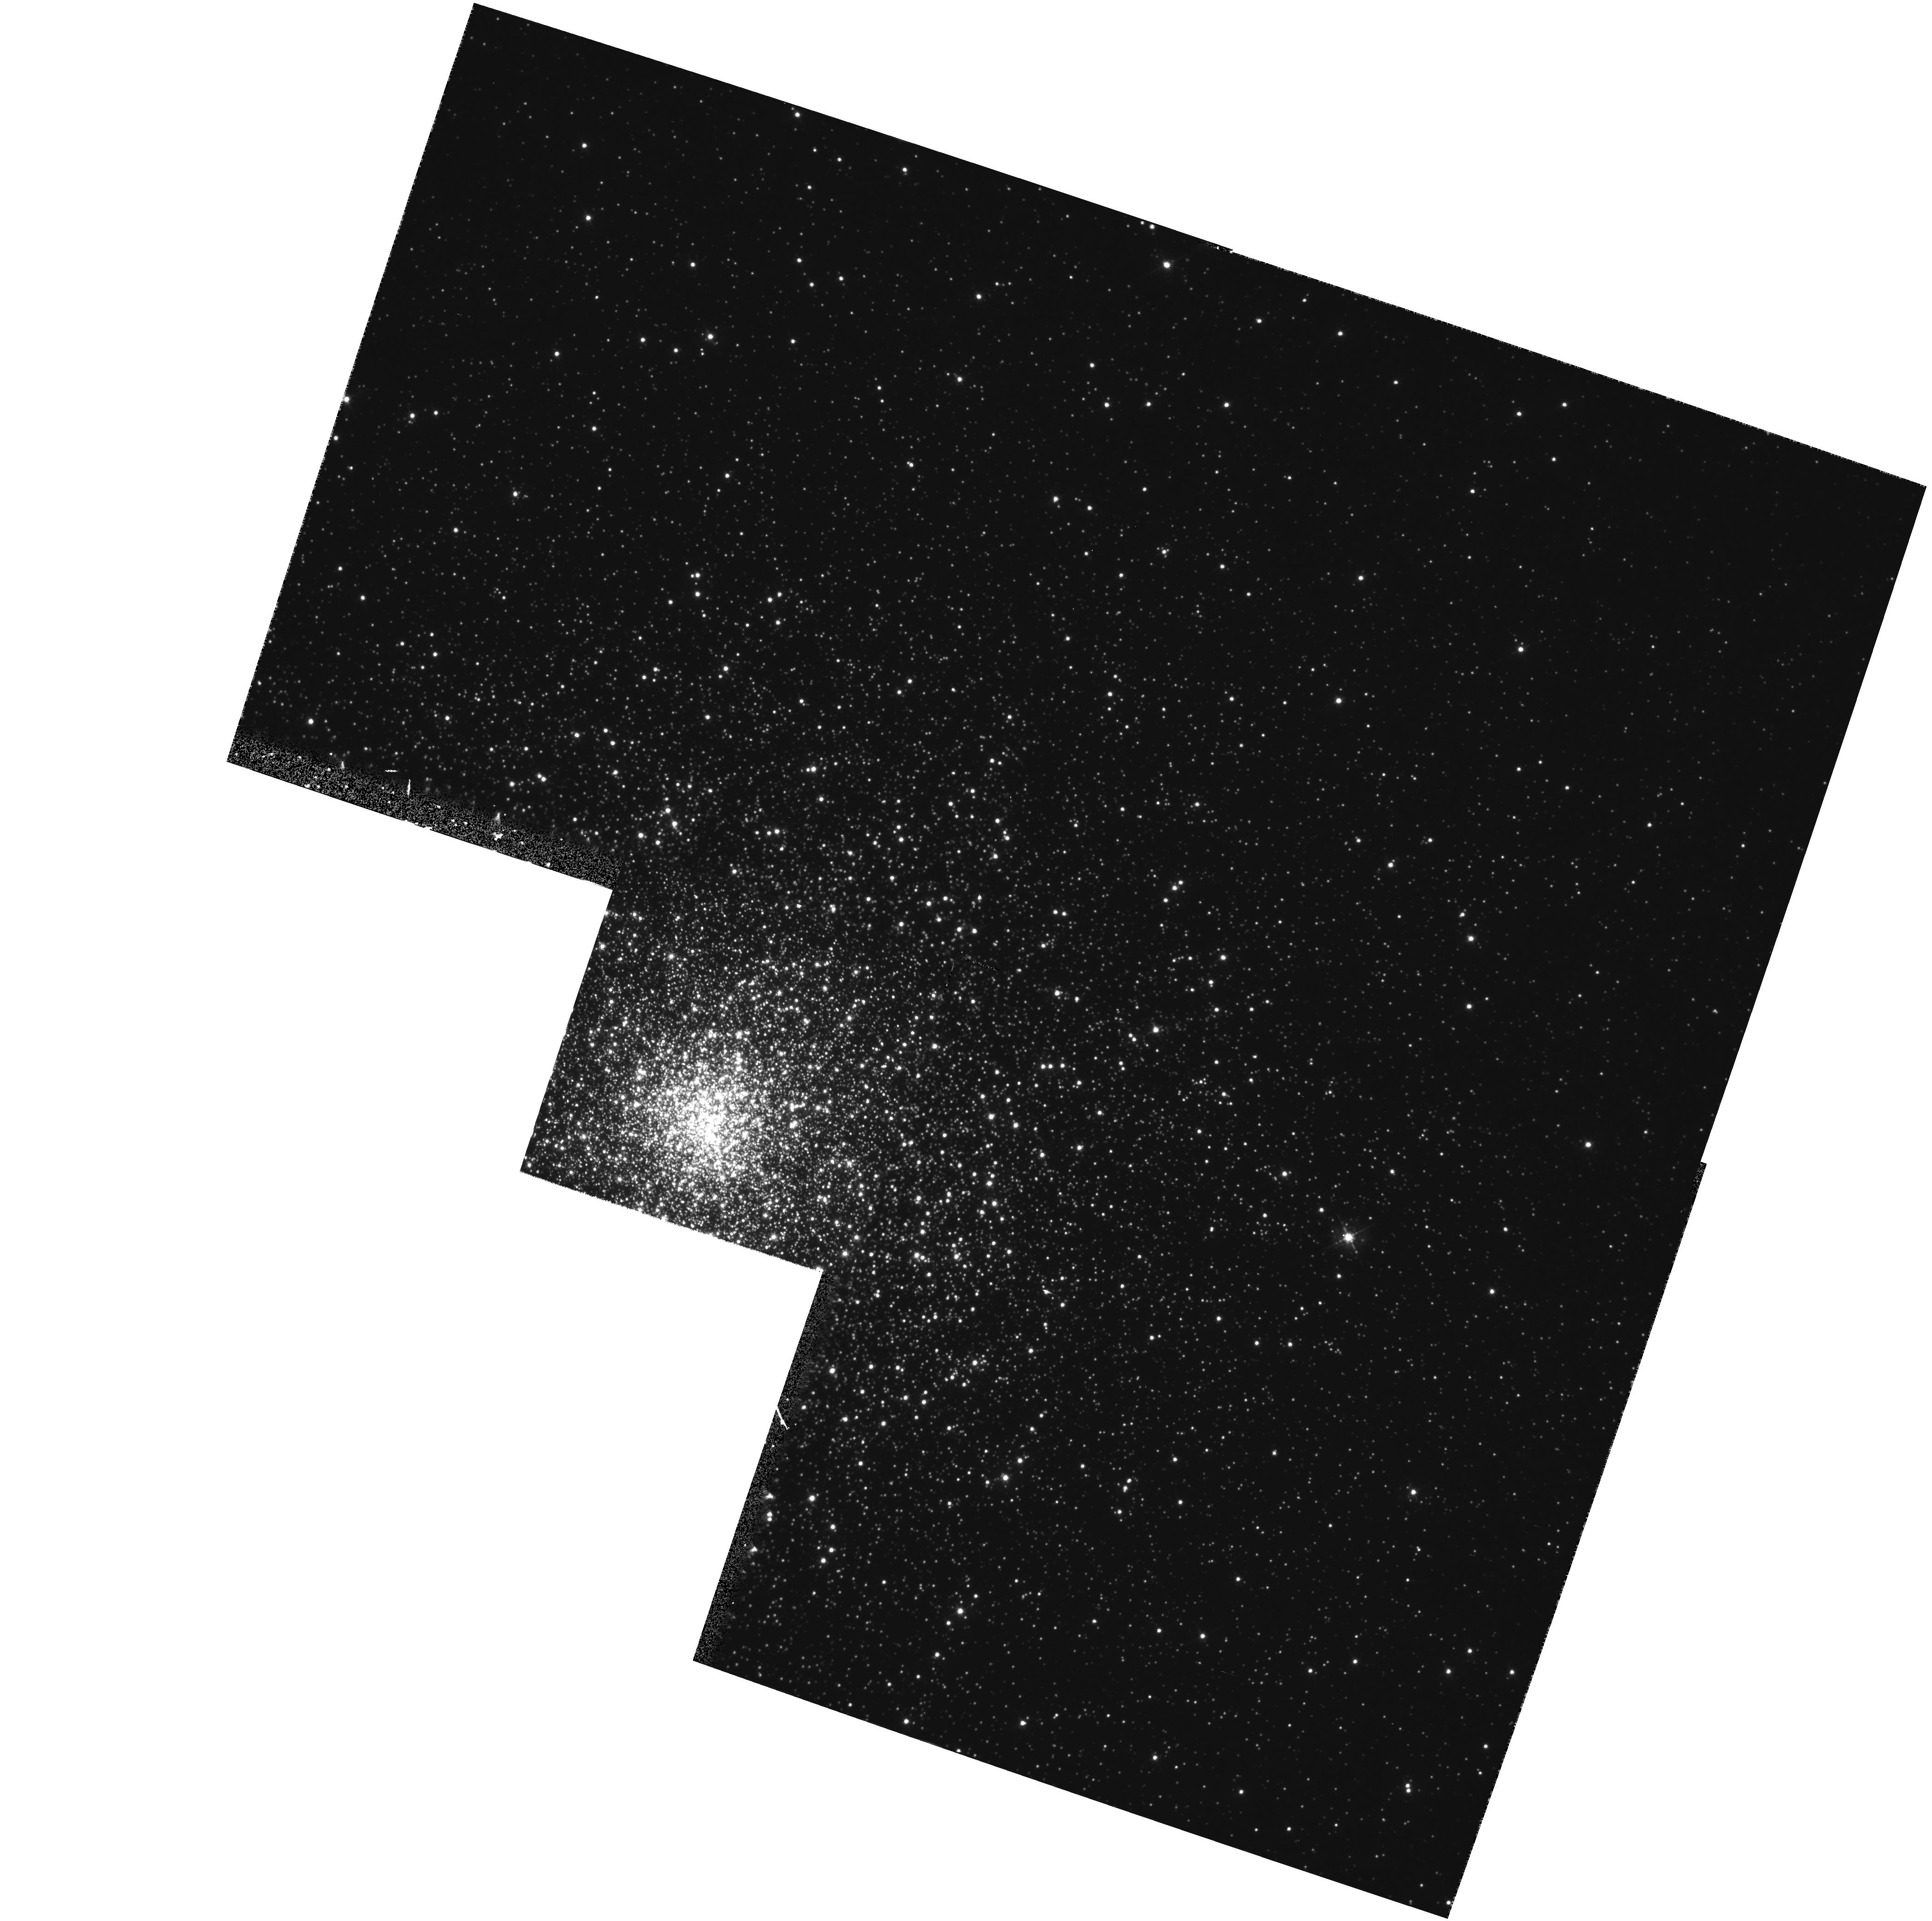
Target: NGC1851. Instrument: WFPC2/PC. Filter: F439W. Exposure: 20 min. Observation ID: hst_5696_01_wfpc2_pc_f439w_u2va01

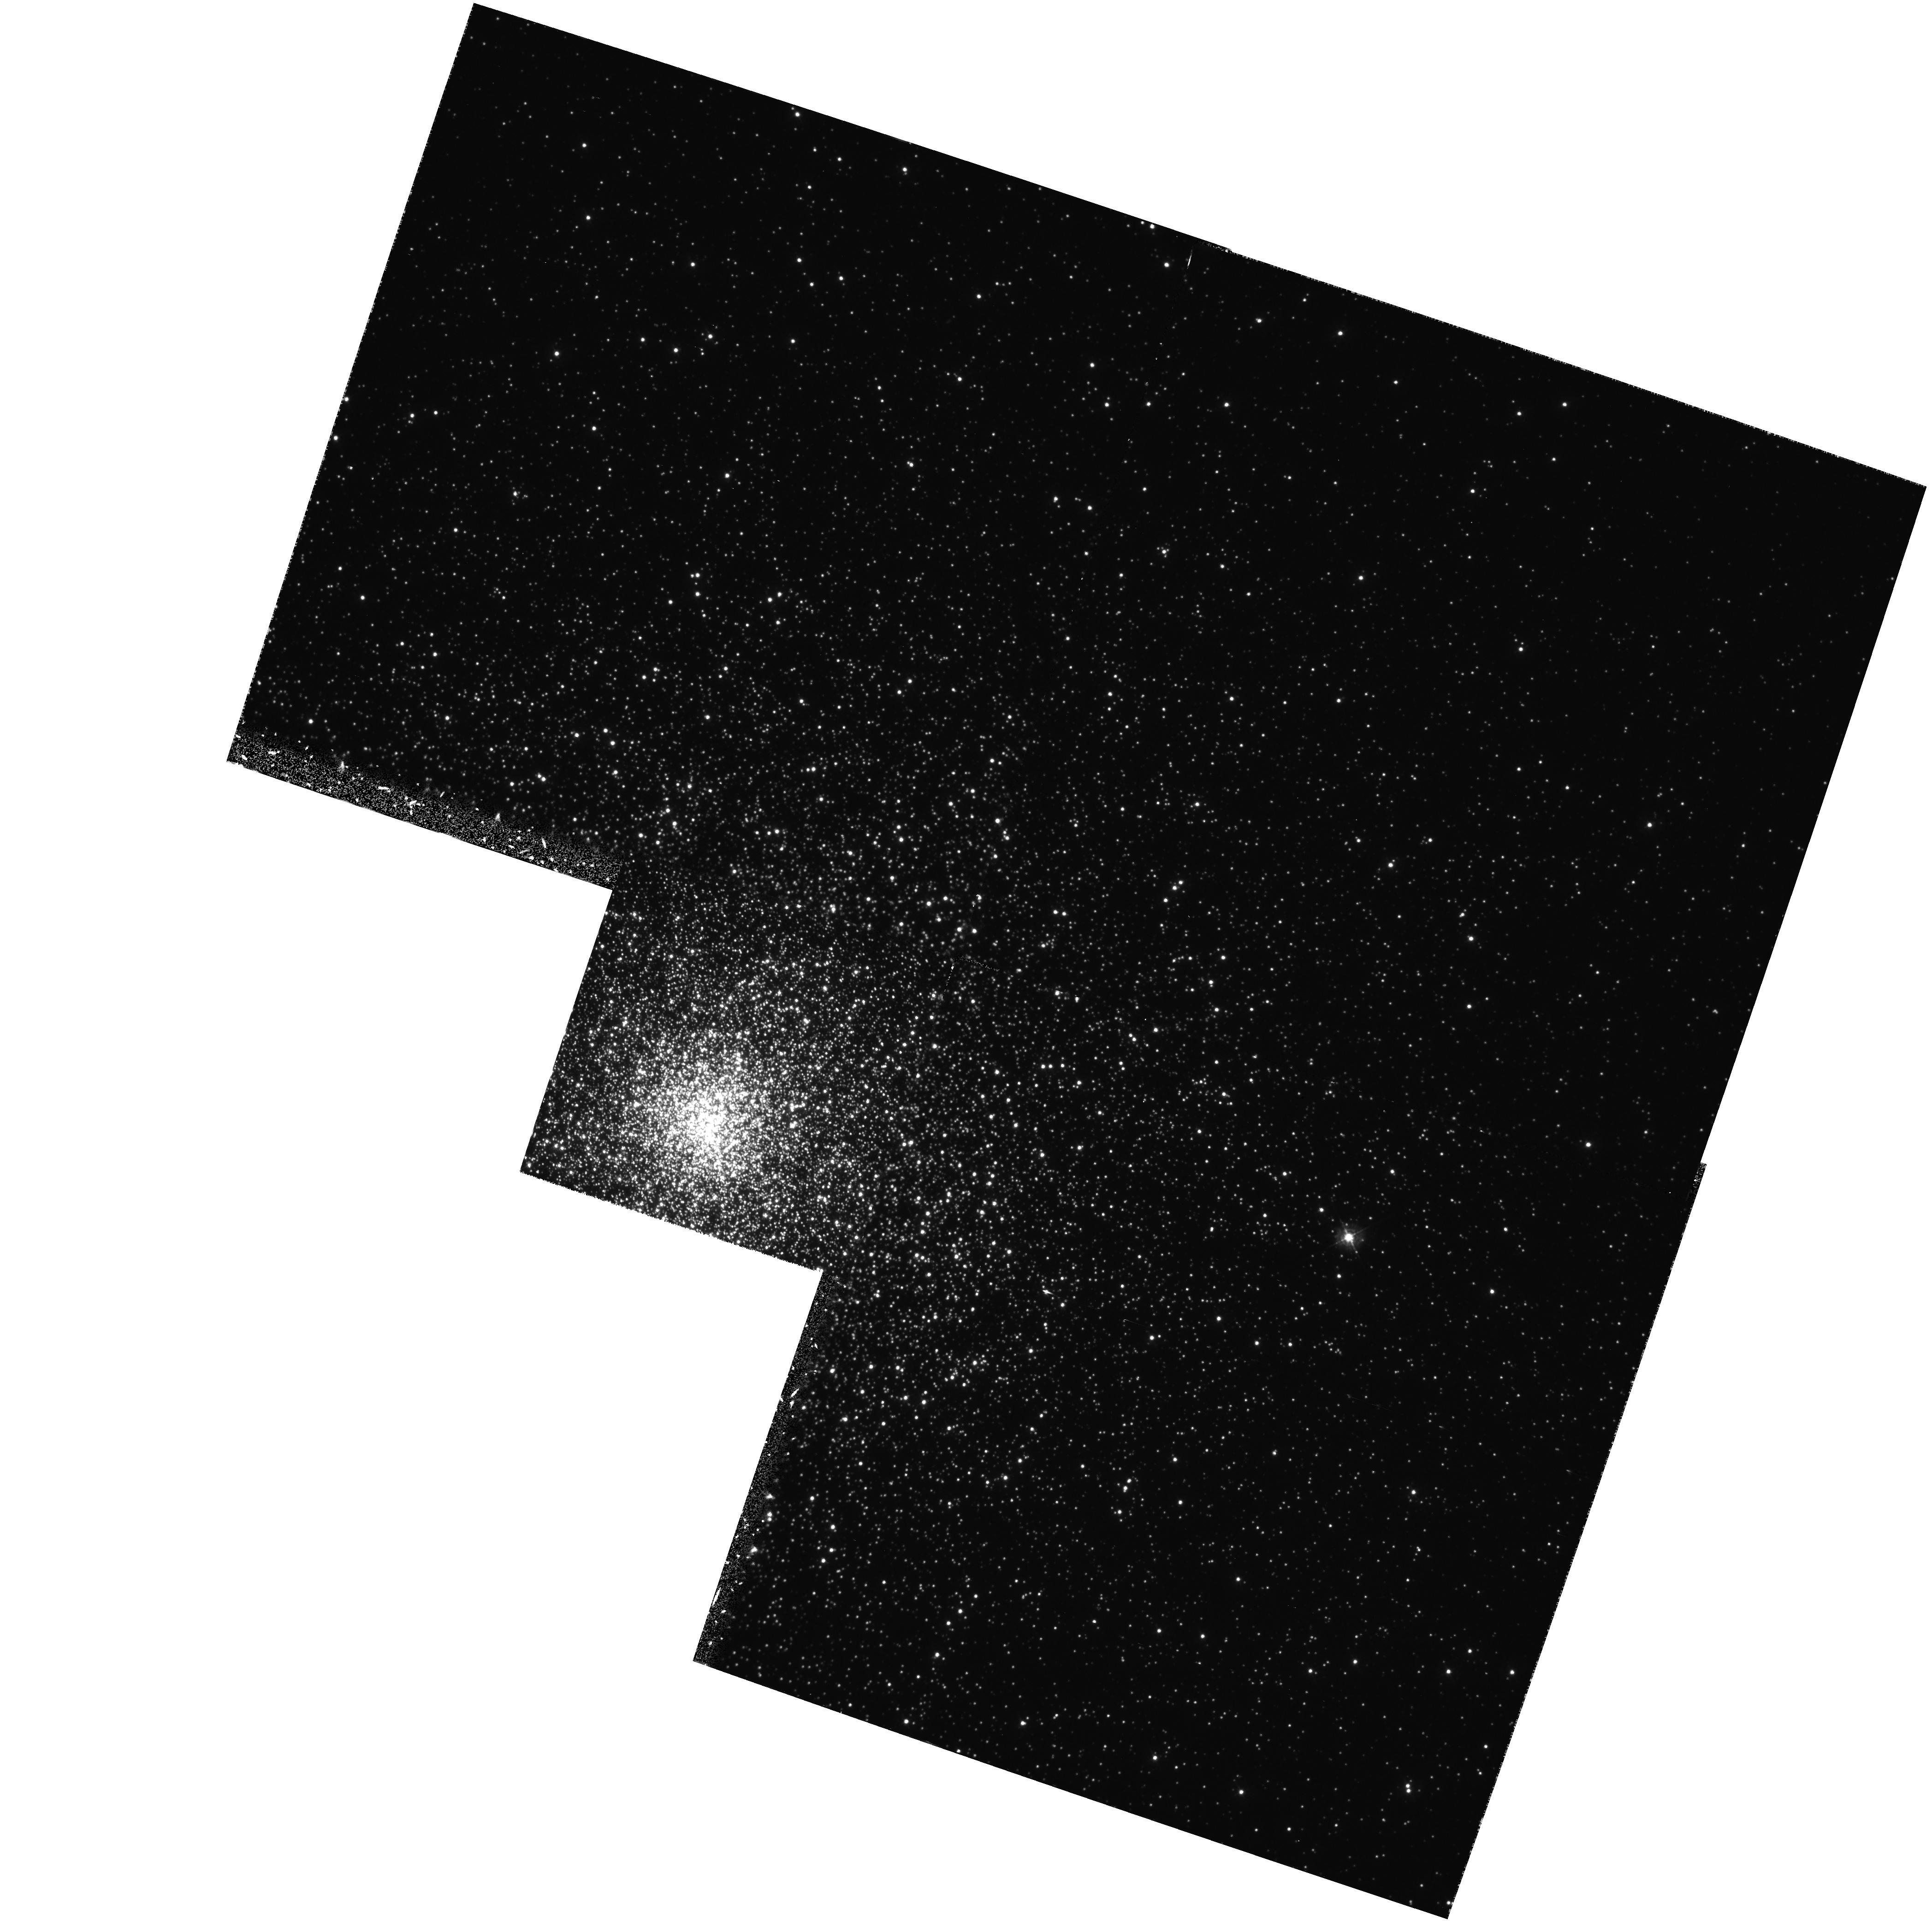
Target: NGC1851. Instrument: WFPC2/PC. Filter: F336W. Exposure: 1 h. Observation ID: hst_5696_01_wfpc2_pc_f336w_u2va01

GLOBULAR CLUSTER CORE STRUCTURE AND DYNAMICS (FOS 36) - CYCLE 4 CARRYOVER (PI: Bohlin, Ralph C.)

Obtain data on the stellar populations in the central cores of globular clusters. Clusters with and without central unresolved cusps, and with and without central X-ray sources will be observed. Spectra will be obtained at the center of the UV brightness, and at a distance within about one core radius. We might expect these spectra to differ; massive objects formed in collisions may produce unexpected spectral features, as well as relatively intense UV radiation in the central core. WFPC2 imaging data for NGC 1851 to be shared with GO program 6095 (Djorgovski et al.)